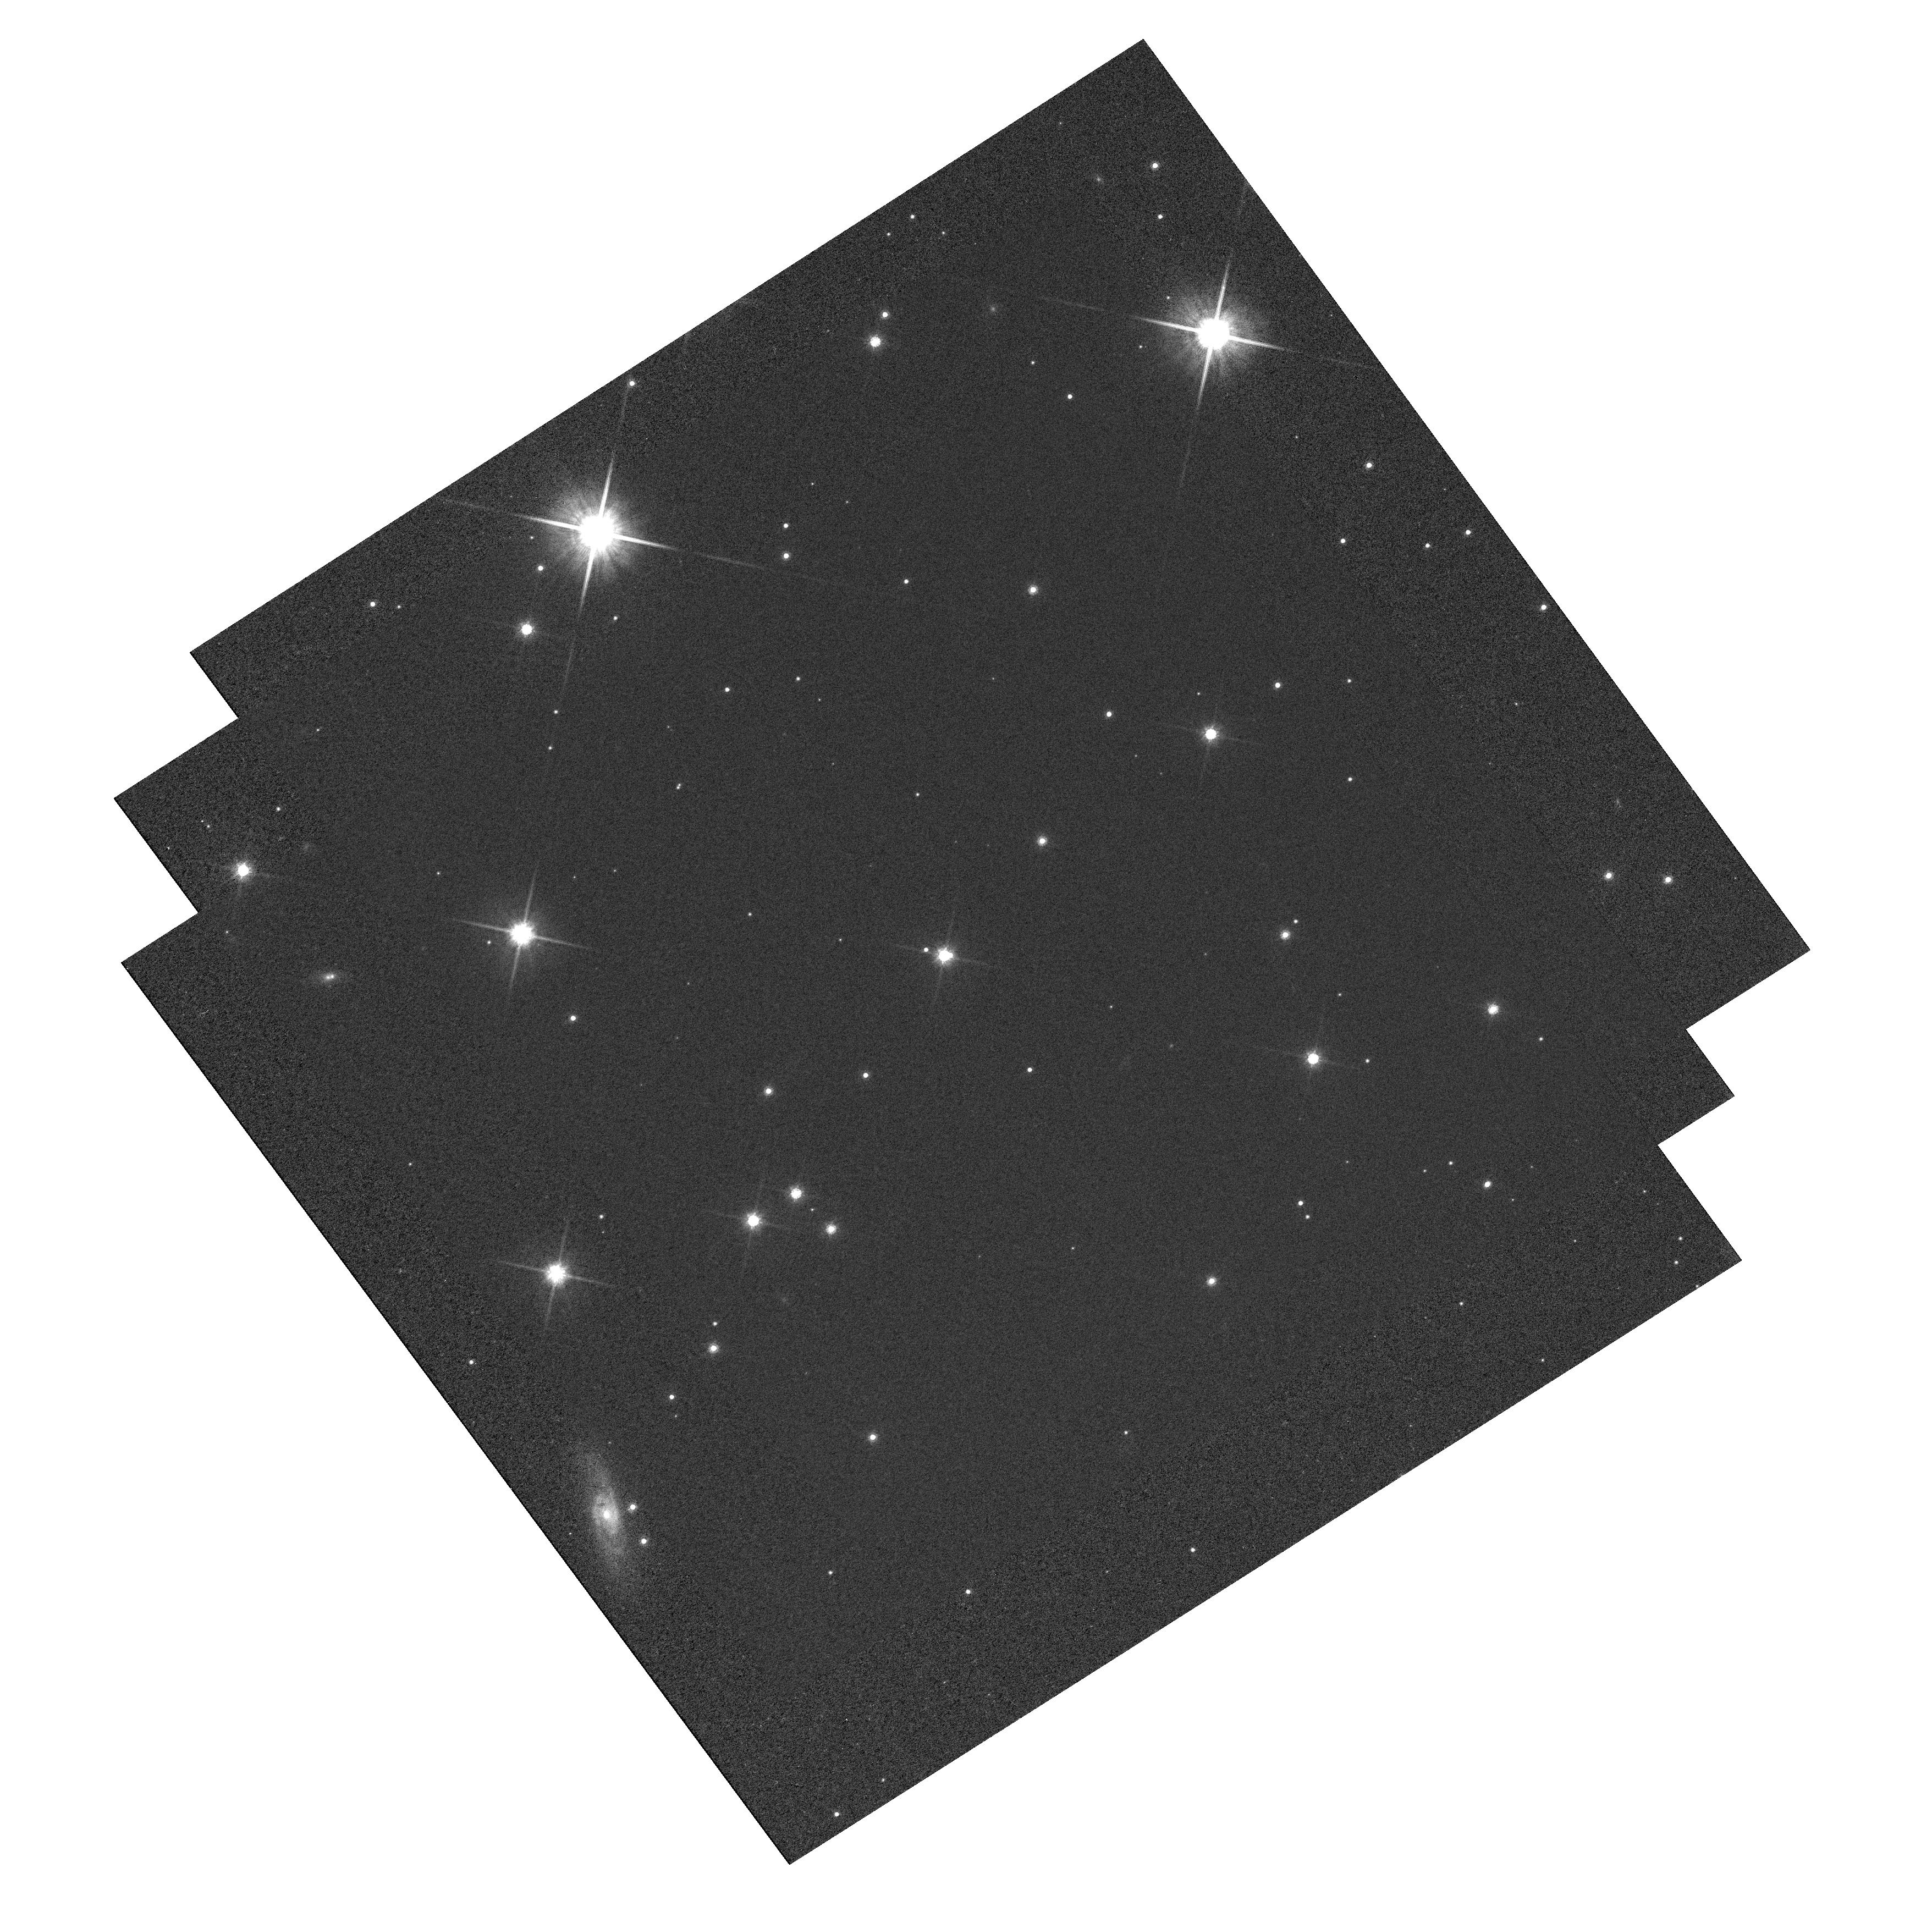
Target: G105-30-SOURCE
Instrument: WFC3/UVIS
Filter: F814W
Exposure: 7 min
Observation ID: hst_12588_01_wfc3_uvis_f814w_ibrf01

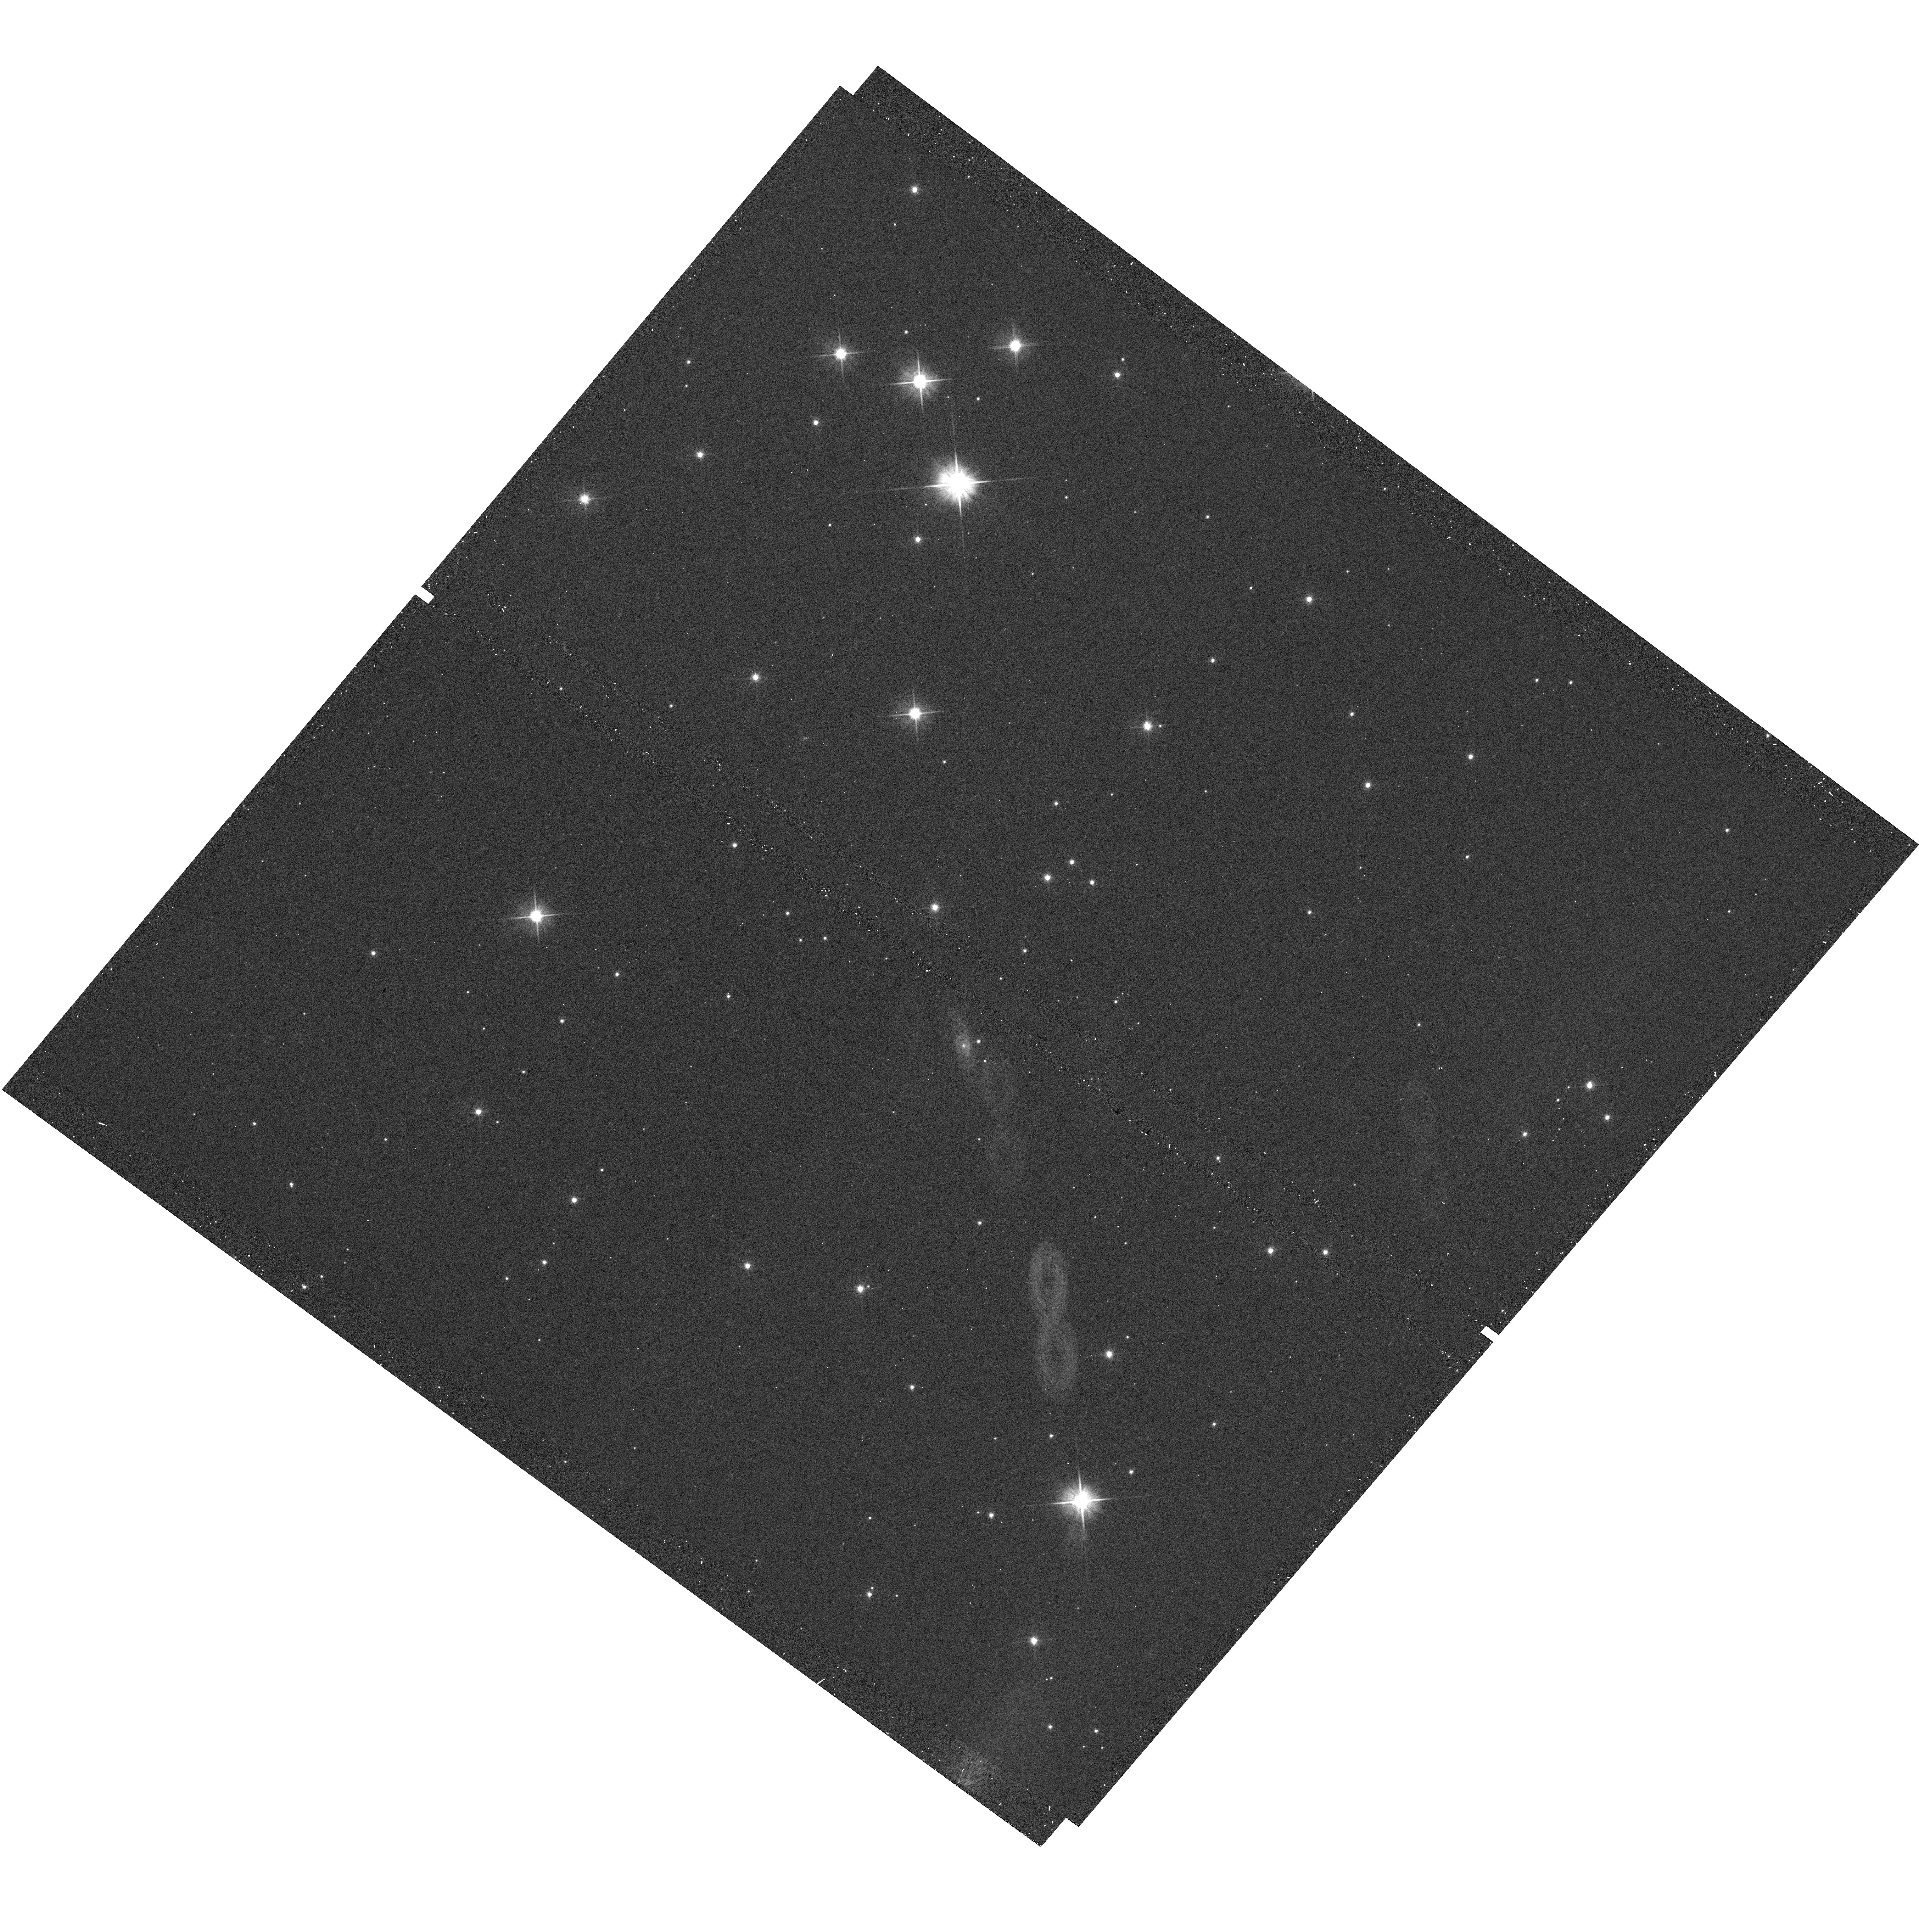
Target: G105-30-SOURCE
Instrument: WFC3/UVIS
Filter: F606W
Exposure: 1 min
Observation ID: hst_12588_04_wfc3_uvis_f606w_ibrf04

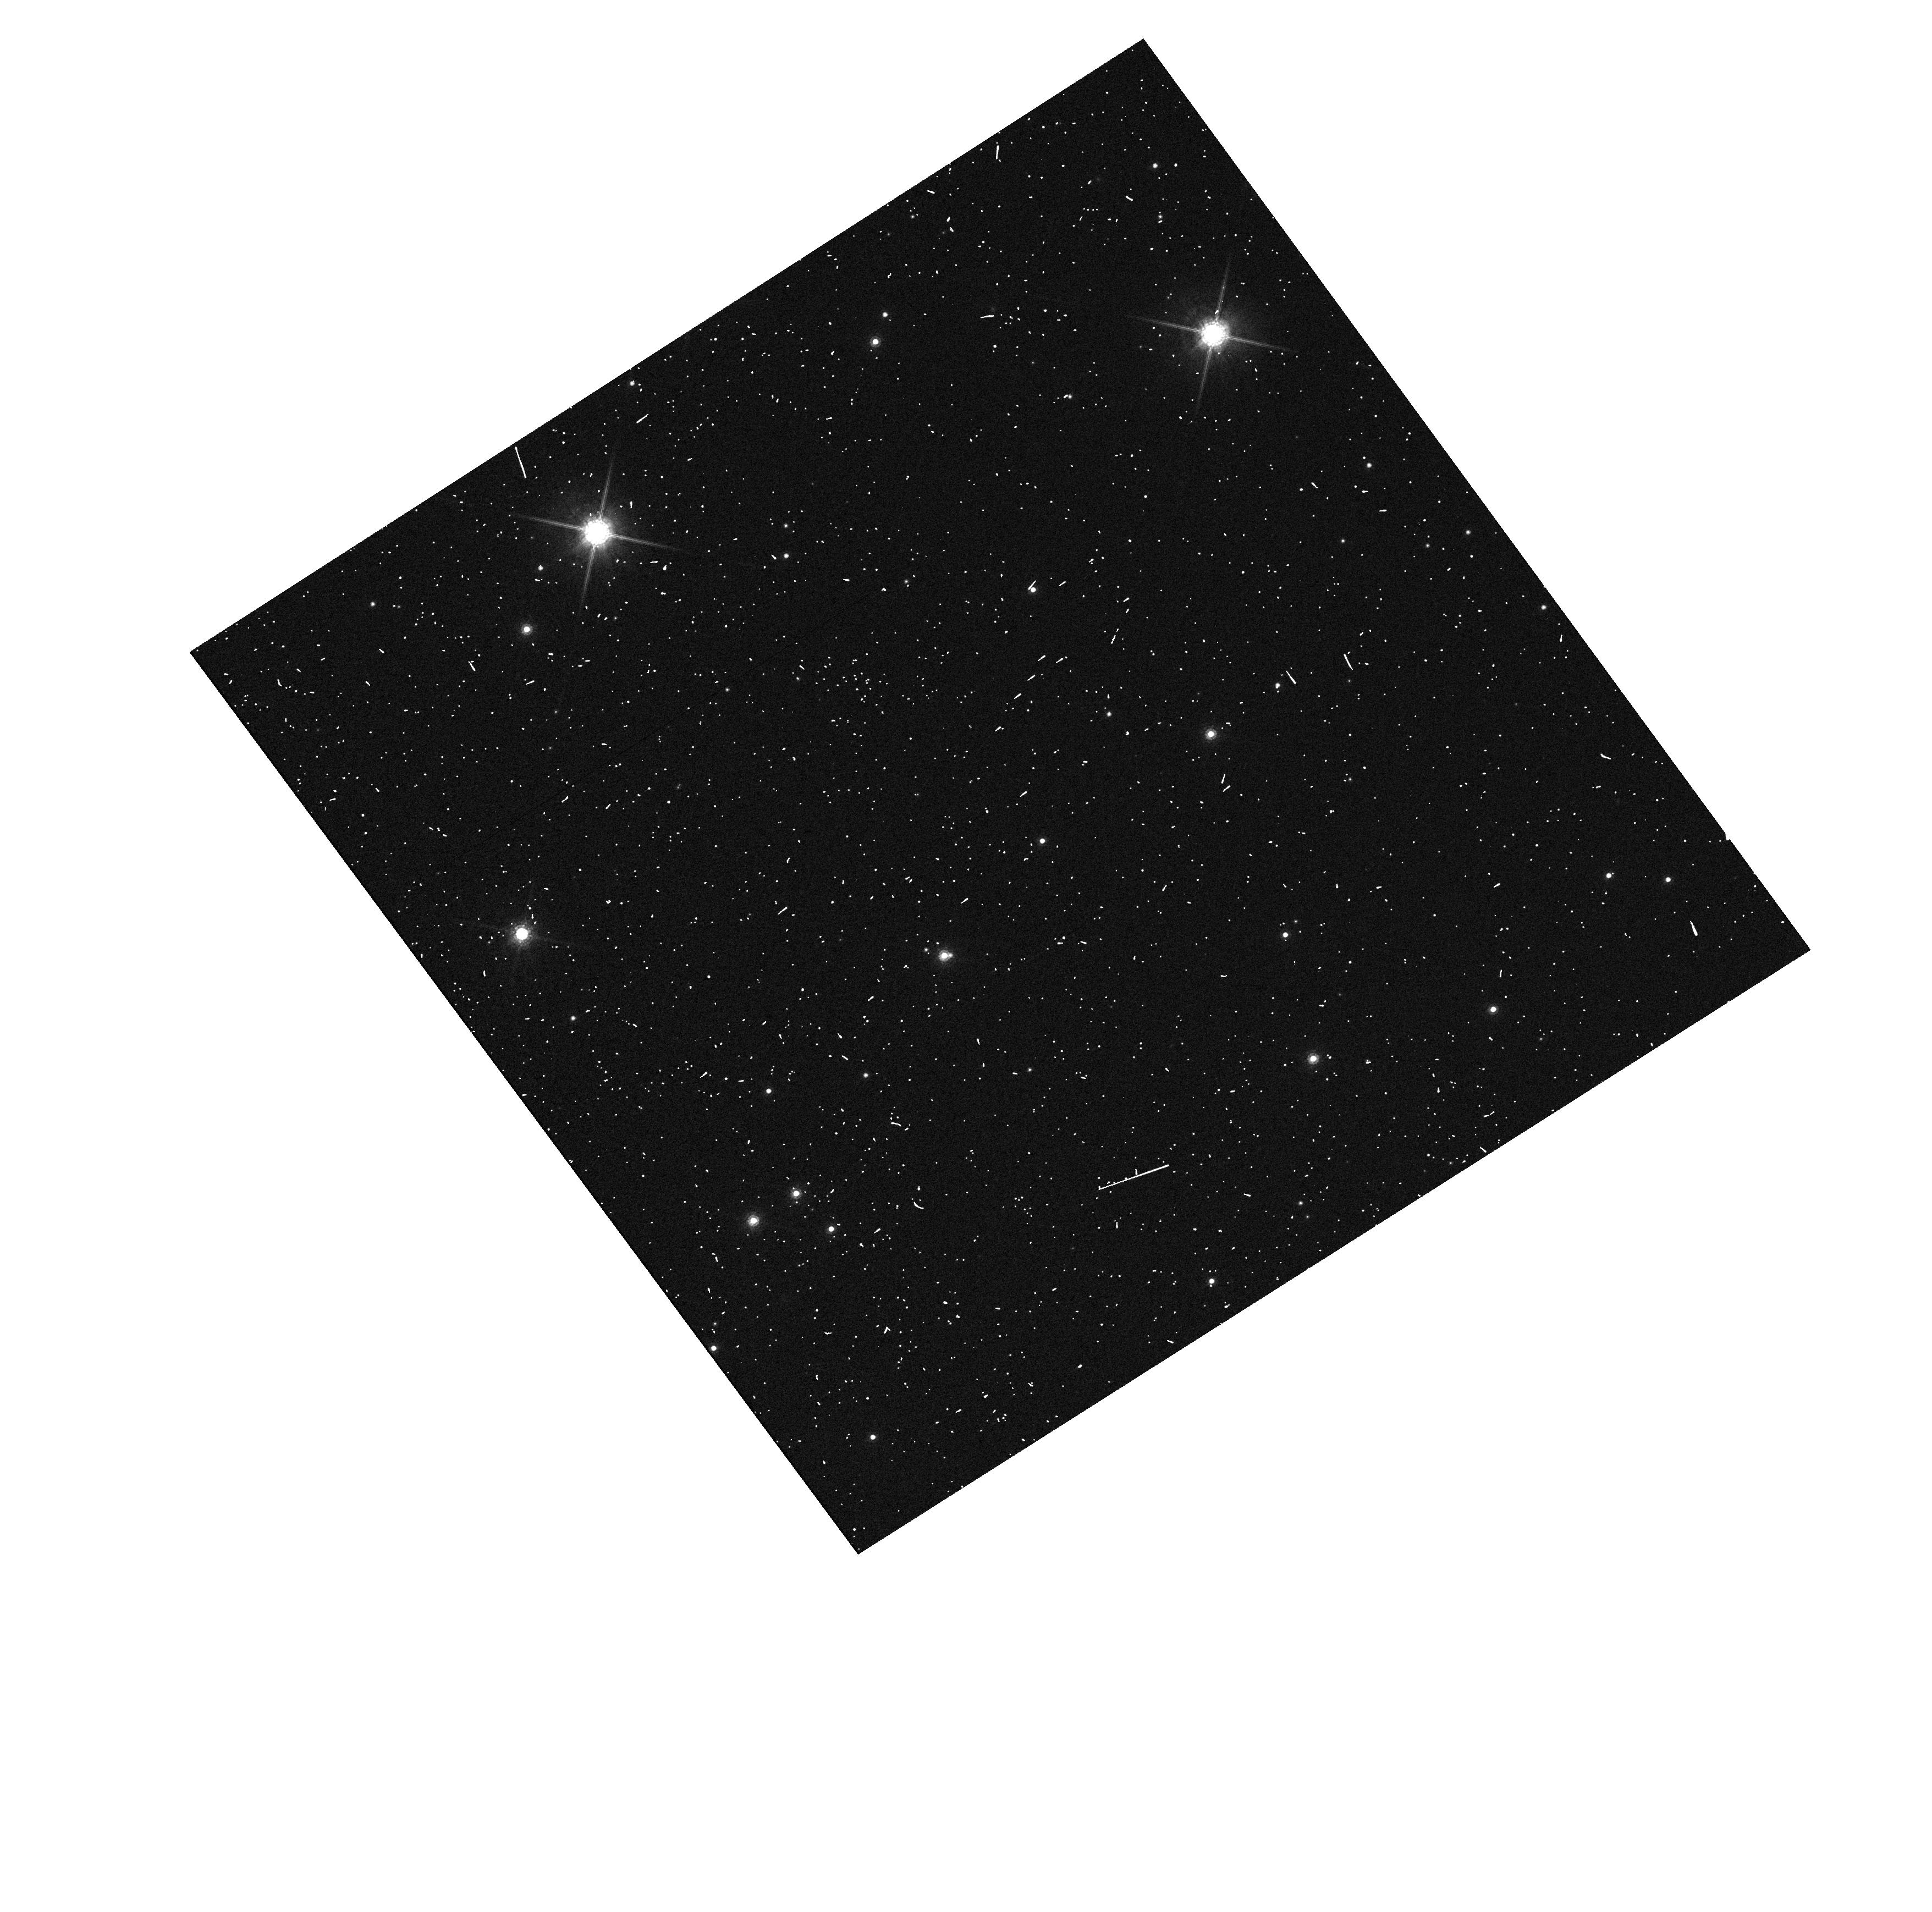
Target: G105-30-SOURCE
Instrument: WFC3/UVIS
Filter: F850LP
Exposure: 3 min
Observation ID: hst_12588_01_wfc3_uvis_f850lp_ibrf01

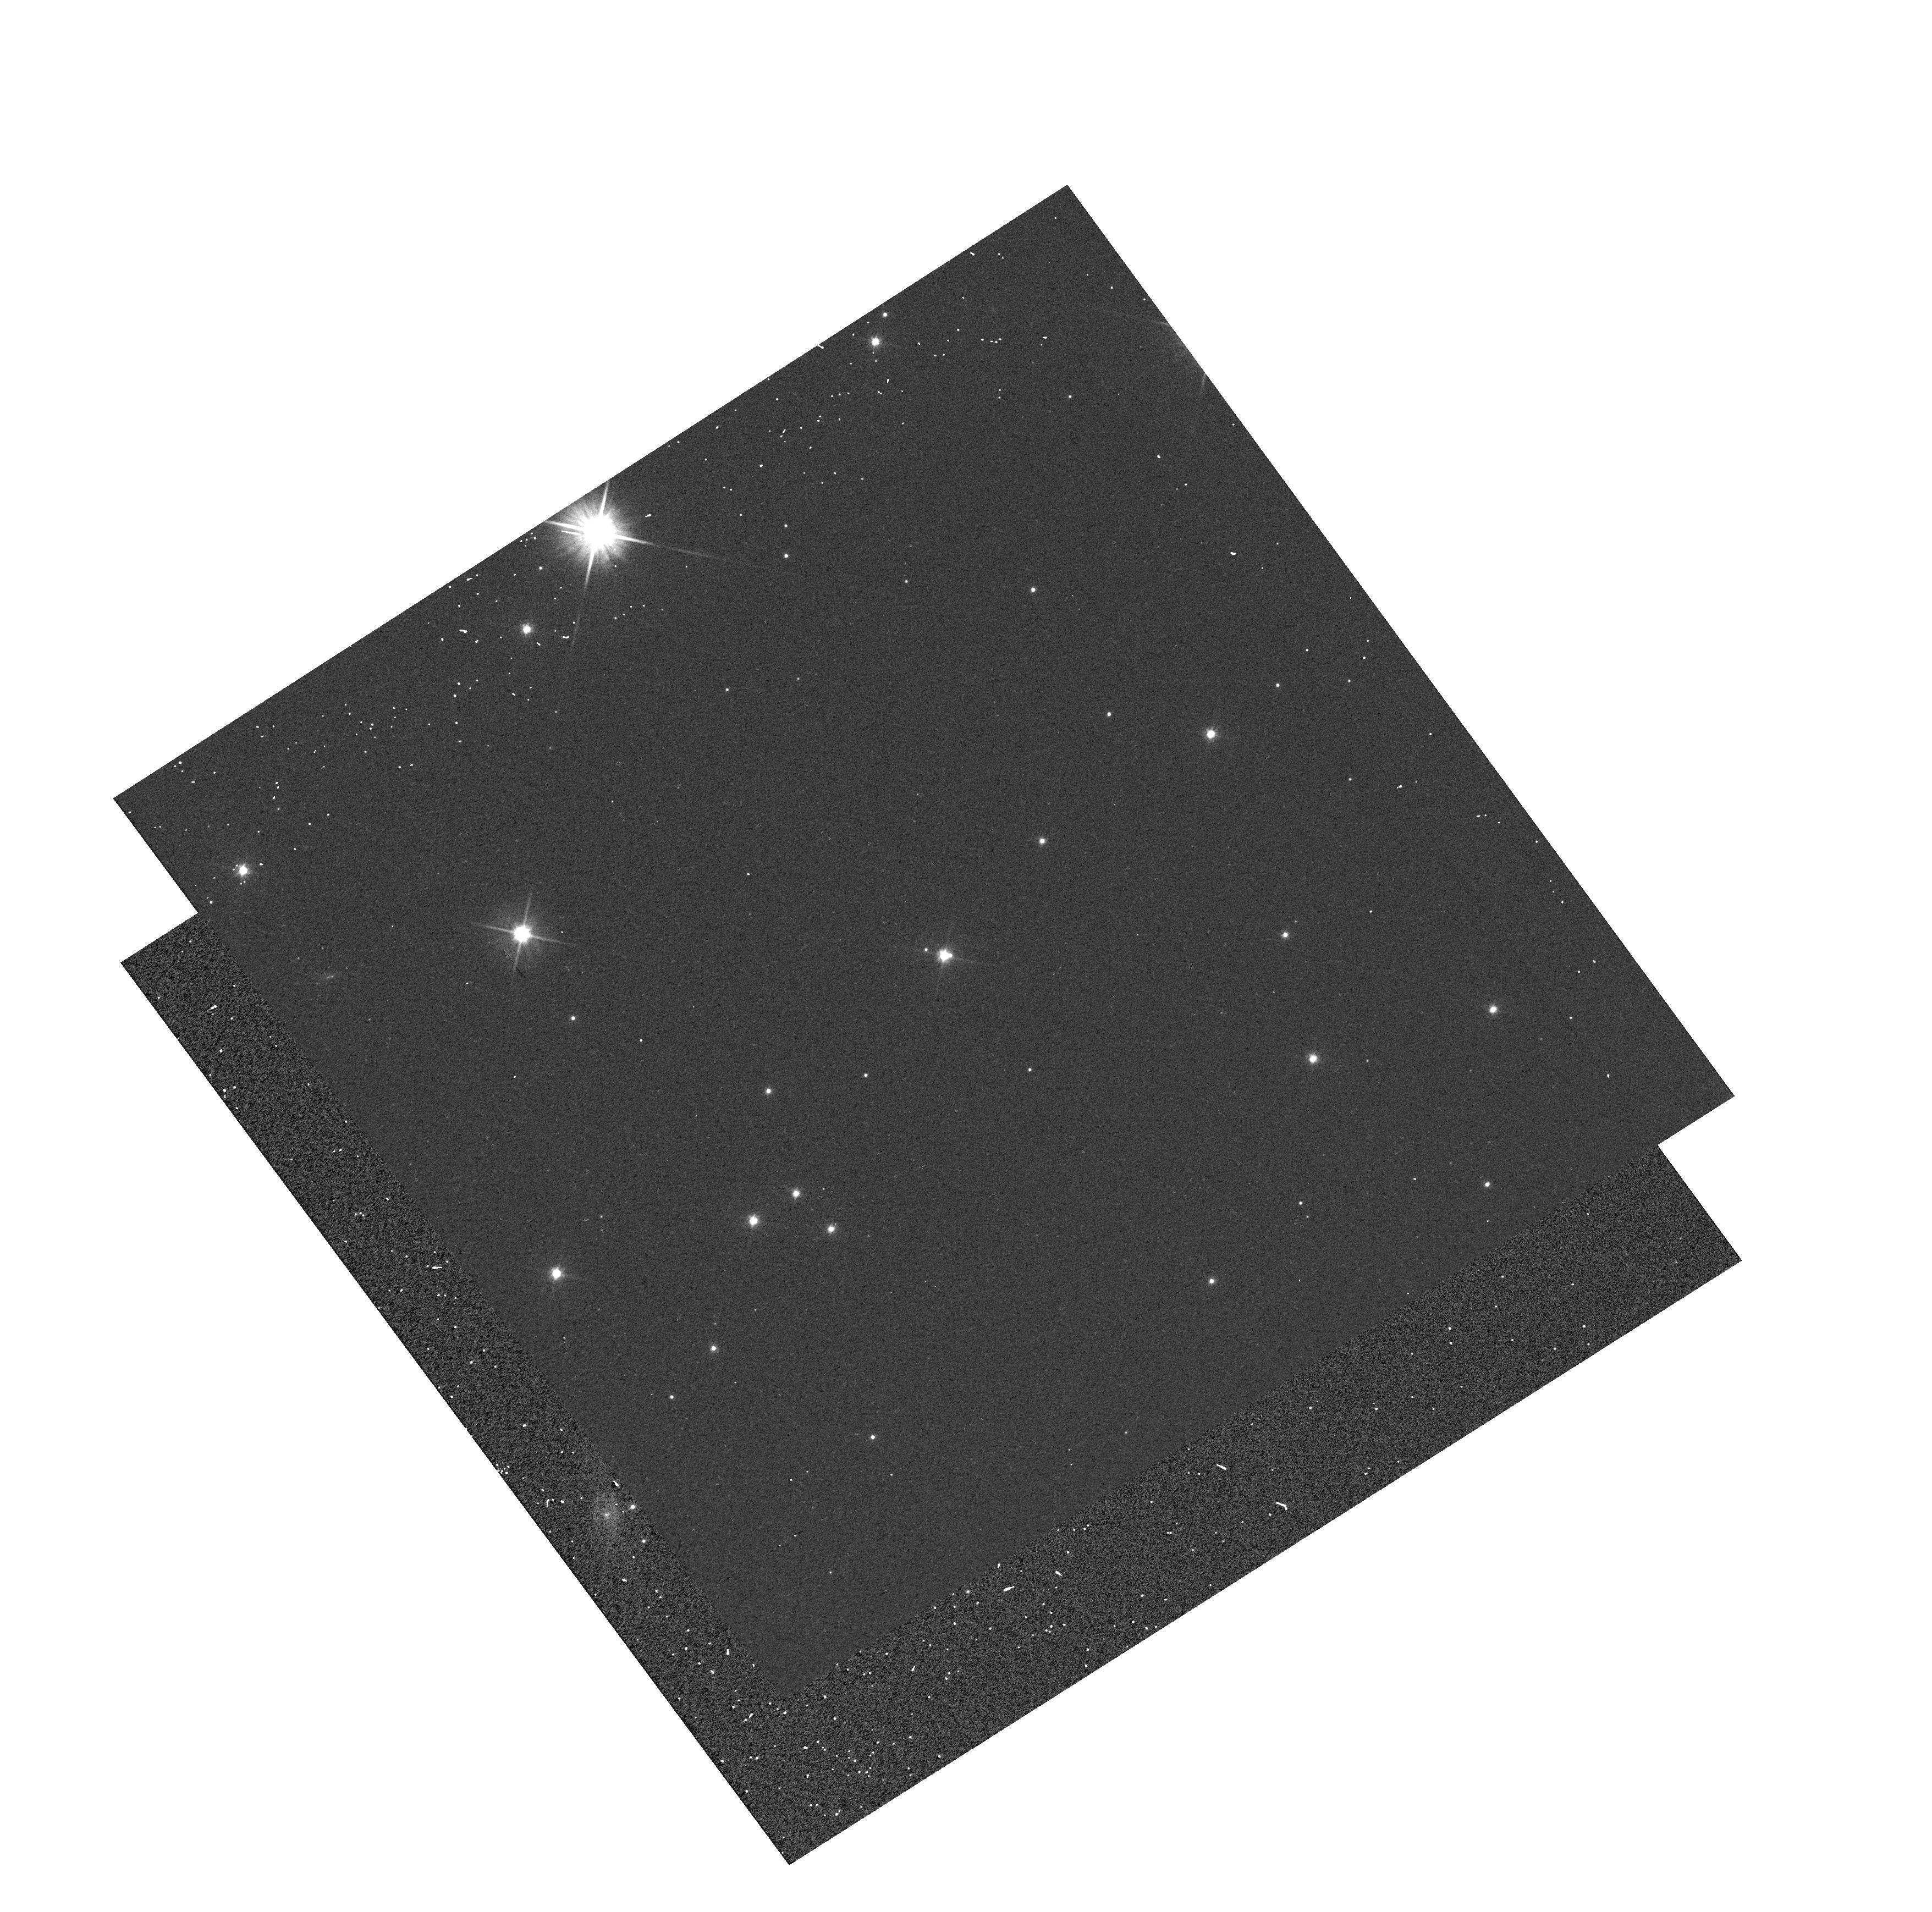
Target: G105-30-SOURCE
Instrument: WFC3/UVIS
Filter: F606W
Exposure: 1 min
Observation ID: hst_12588_01_wfc3_uvis_f606w_ibrf01

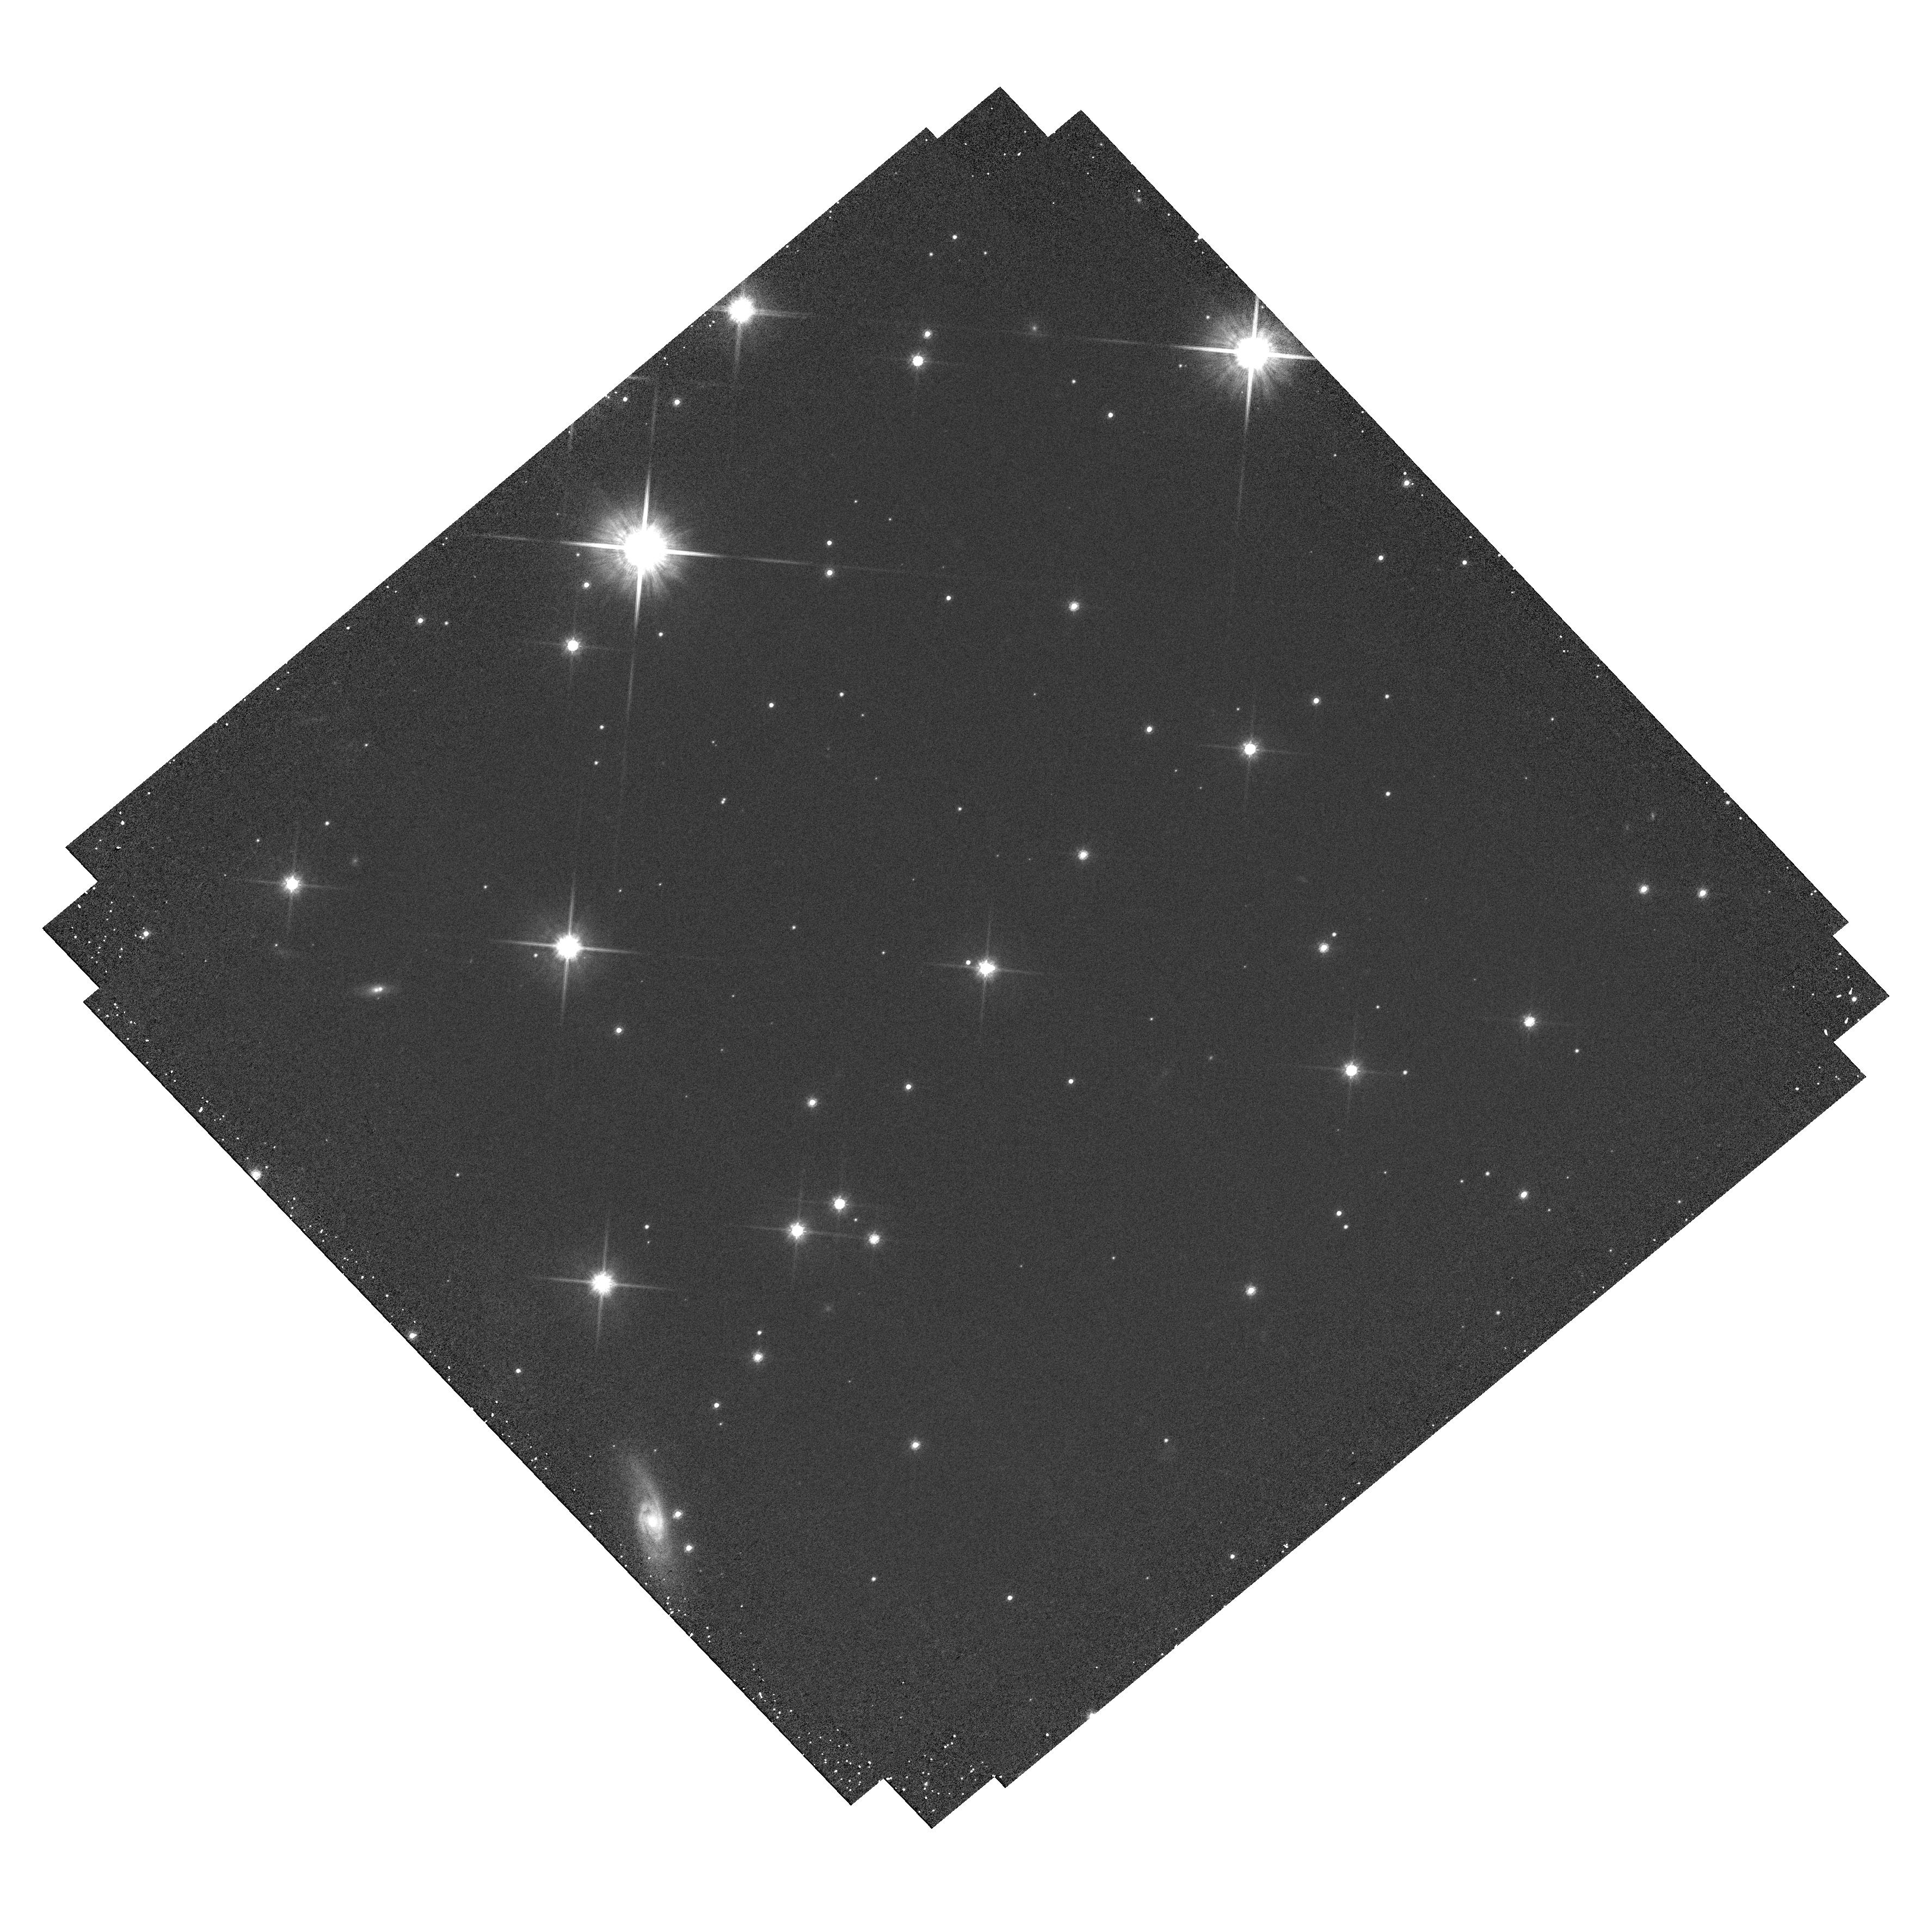
Target: G105-30-SOURCE
Instrument: WFC3/UVIS
Filter: F814W
Exposure: 15 min
Observation ID: hst_12588_02_wfc3_uvis_f814w_ibrf02

Accurate Mass Determination of the Old White Dwarf G105-30 through Astrometric Microlensing (PI: Sahu, Kailash C.)

We propose to determine the mass of the cool, nearby, high-proper-motion white dwarf (WD) G 105-30 (LHS 1838) through astrometric microlensing. In a reprise of the famous 1919 solar eclipse that verified general relativity, G 105-30 will pass very close in front of a 19.5-mag background star in June 2012, with an impact parameter of only ~0.08 arcsec. As it passes in front, it will cause a relativistic deflection of the background star's image by >2 milliarcsec, an amount easily detectable with HST/WFC3. The gravitational deflection angle depends only on the distances and relative positions of the stars, and on the mass of the WD. Since the distance to G 105-30 is already known from an accurate parallax, and the relative positions can be determined precisely before the event, the astrometric measurement offers a unique and direct method to measure the mass of the WD to high accuracy (<5%, potentially <1% for favorable circumstances). One key astrophysical prediction for WDs is the existence of a mass-radius relation (MRR), which depends on the WD's core composition. Since the luminosity and distance of G 105-30 are known, its radius is known. Our measurements will thus provide a new, precise point in the MRR. The mass of G 105-30 is of special interest because it is an old and relatively massive WD, which would provide new constraints near the bottom of the WD cooling curve, currently being used to age-date stellar populations.